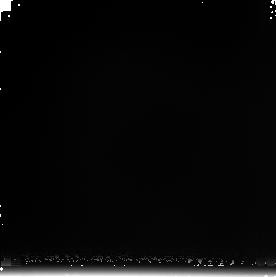
Target: NGC4013-OFF-2
Instrument: NICMOS/NIC3
Filter: F222M
Exposure: 17 min
Observation ID: n8cs06040

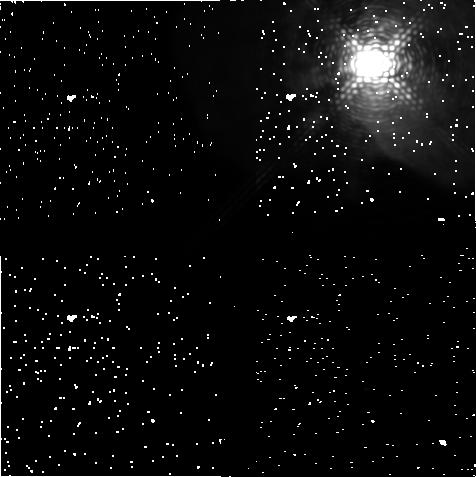
Target: ETA-CAR
Instrument: NICMOS/NIC1
Filter: F187N
Exposure: 43 min
Observation ID: n8cs08020

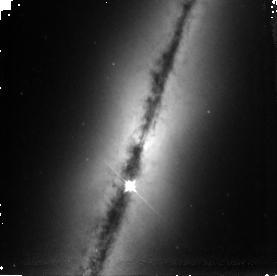
Target: NGC4013
Instrument: NICMOS/NIC3
Filter: F110W
Exposure: 34 min
Observation ID: n8cs05020

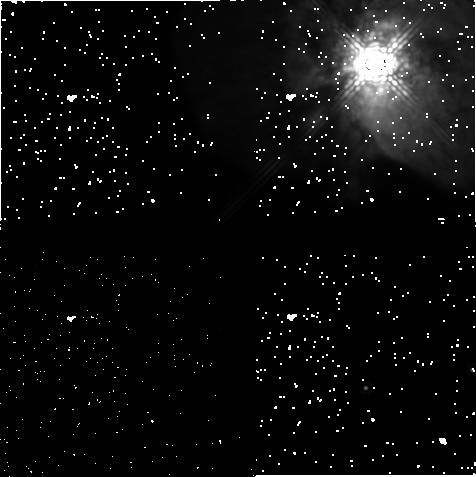
Target: ETA-CAR
Instrument: NICMOS/NIC1
Filter: F165M
Exposure: 9 min
Observation ID: n8cs08030

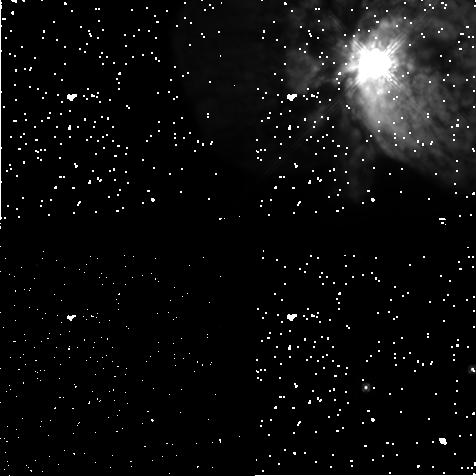
Target: ETA-CAR
Instrument: NICMOS/NIC1
Filter: F110M
Exposure: 9 min
Observation ID: n8cs08040

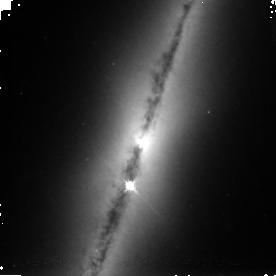
Target: NGC4013
Instrument: NICMOS/NIC3
Filter: F160W
Exposure: 34 min
Observation ID: n8cs05030

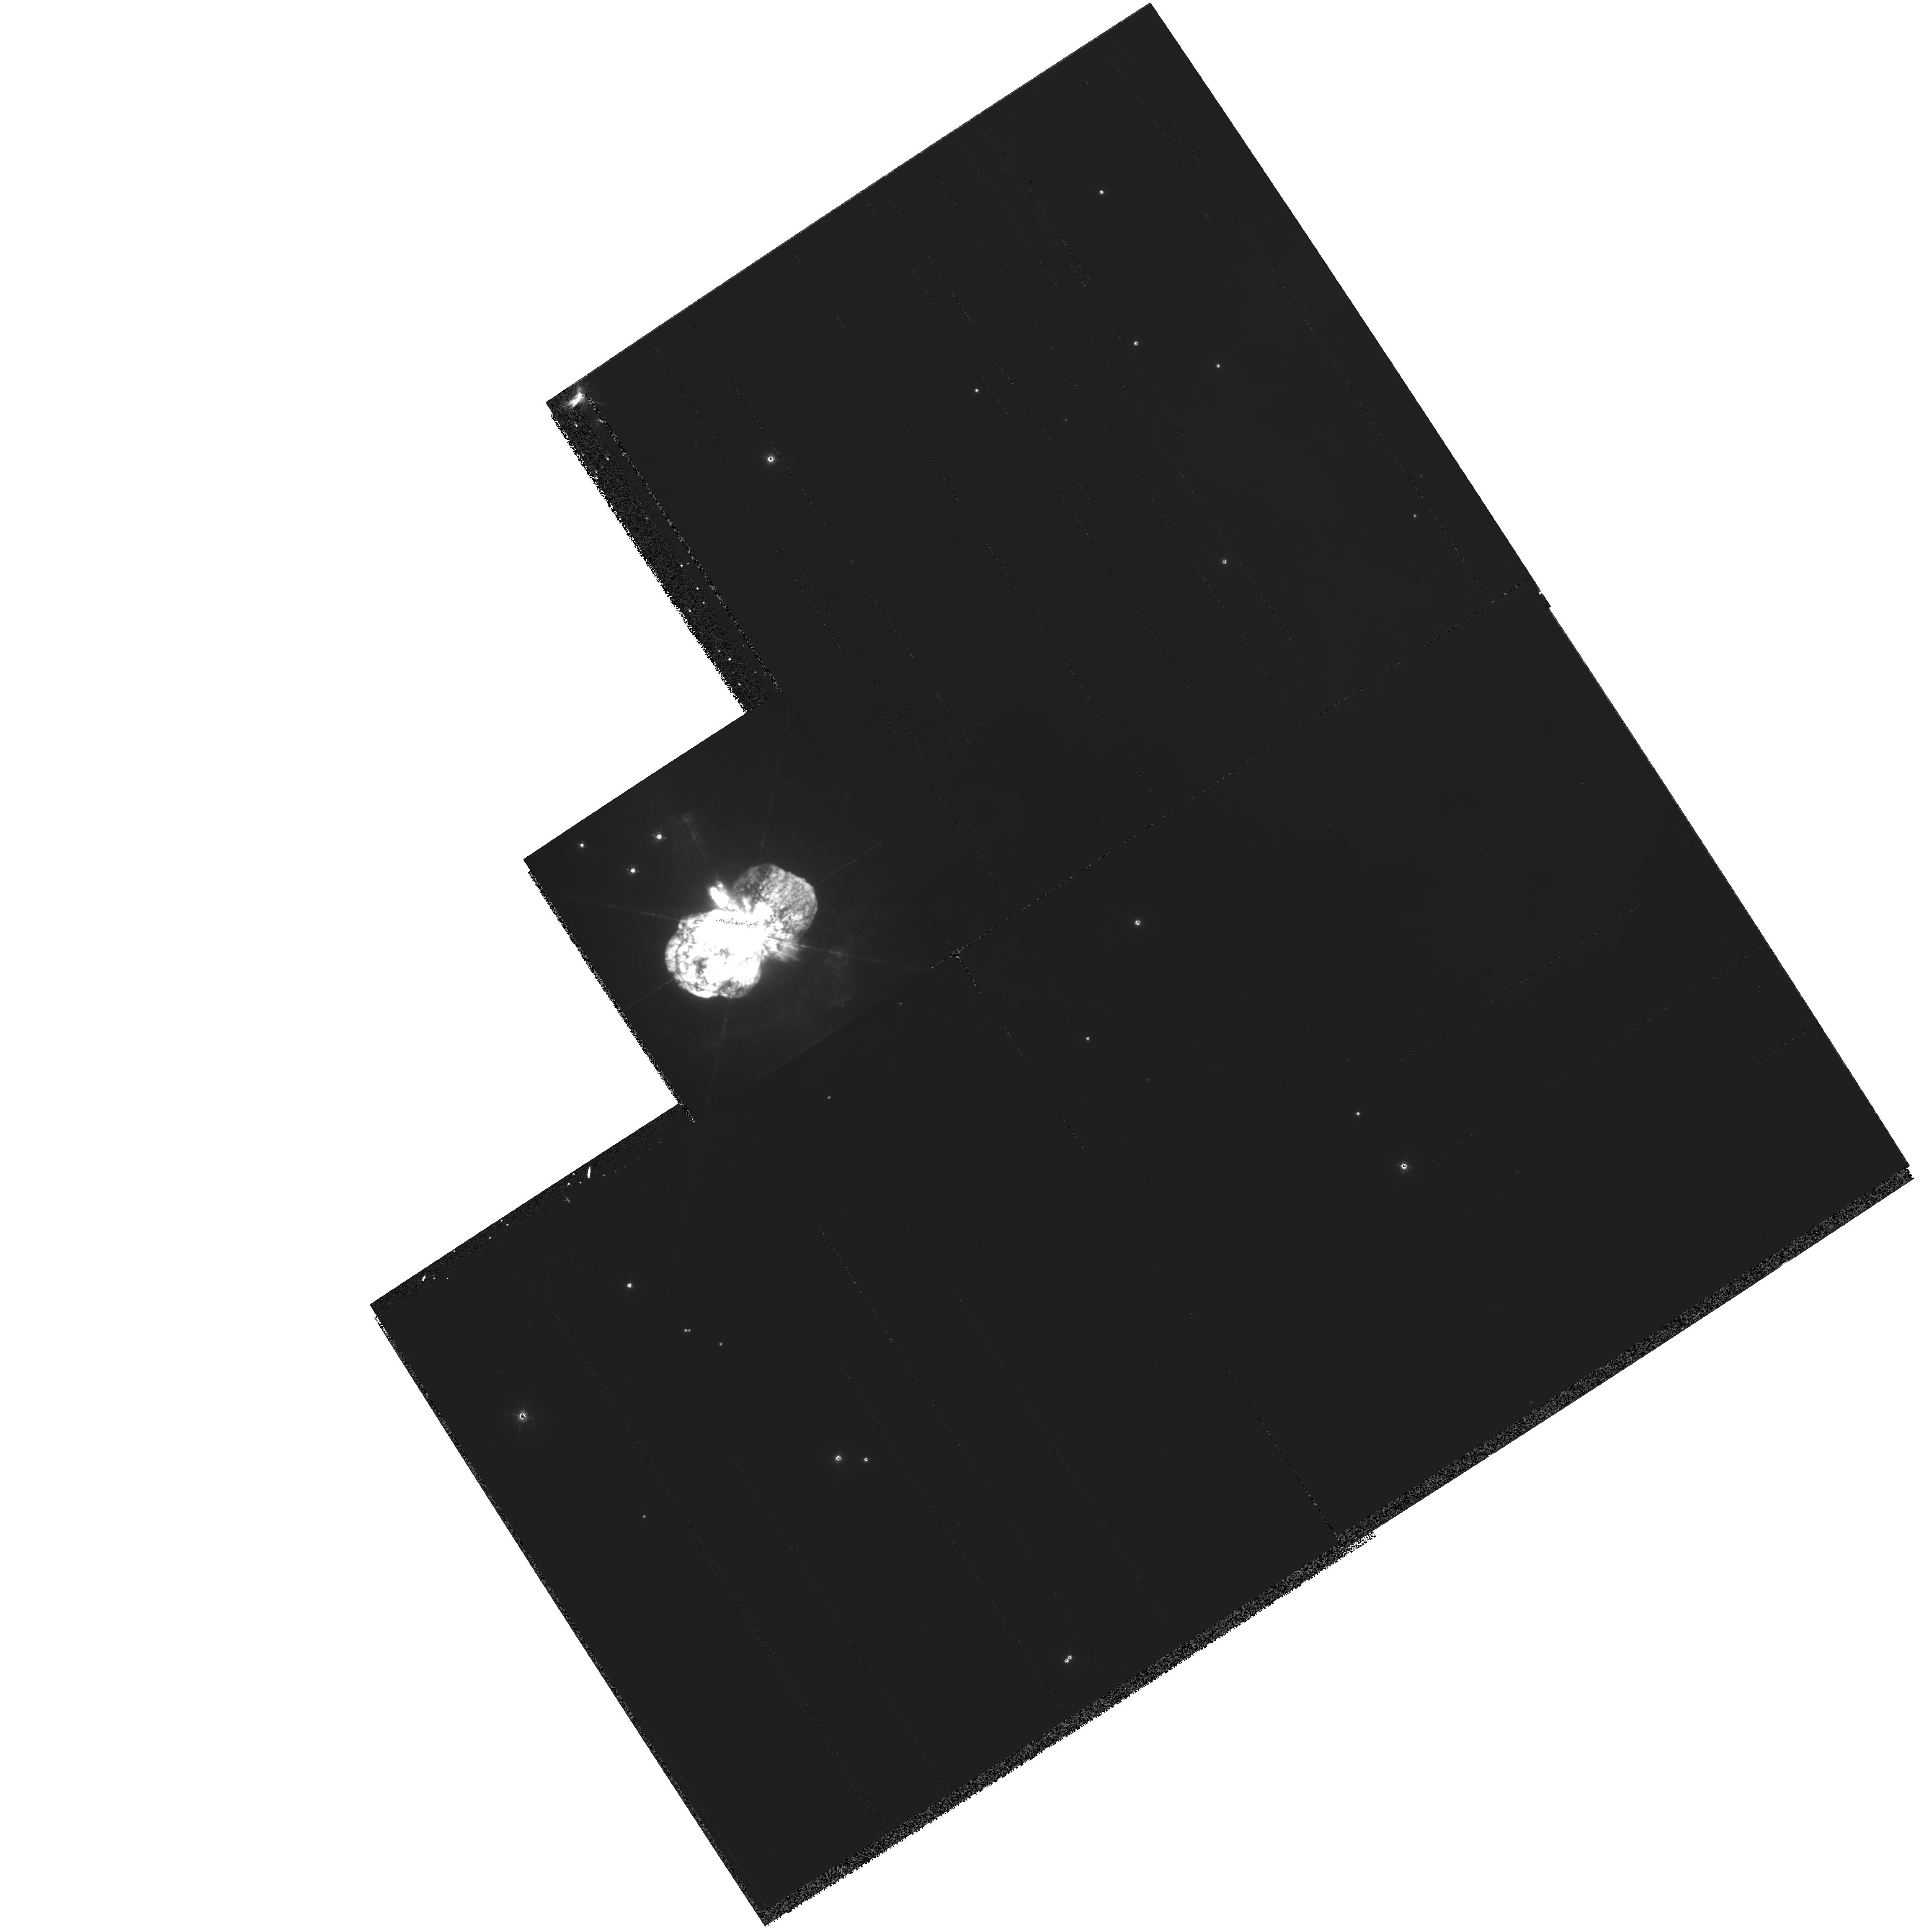
Target: ETA-CAR
Instrument: WFPC2/PC
Filter: F487N
Exposure: 14 min
Observation ID: hst_9316_07_wfpc2_pc_f487n_u8cs07

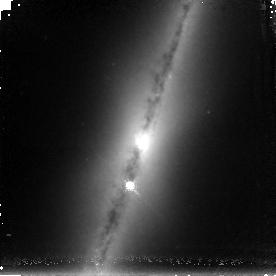
Target: NGC4013
Instrument: NICMOS/NIC3
Filter: F187N
Exposure: 1.4 h
Observation ID: n8cs05040

SM3B NICMOS Early Release Observations (PI: Calzetti, Daniela)

The purpose of this program is to obtain images that display the panchromatic capability of HST with the refurbished NICMOS. We will obtain images of two targets using NICMOS. Images will be obtained in J, H, and Paschen alpha. Two targets will be imaged: 1. Eta Carinae, which will also be imaged in WFPC2 to account for its variability; and 2. the edge-on galaxy NGC4013, for which NICMOS K-band images will be also obtained, and, in addition, Hubble Heritage WFPC2 images are available.